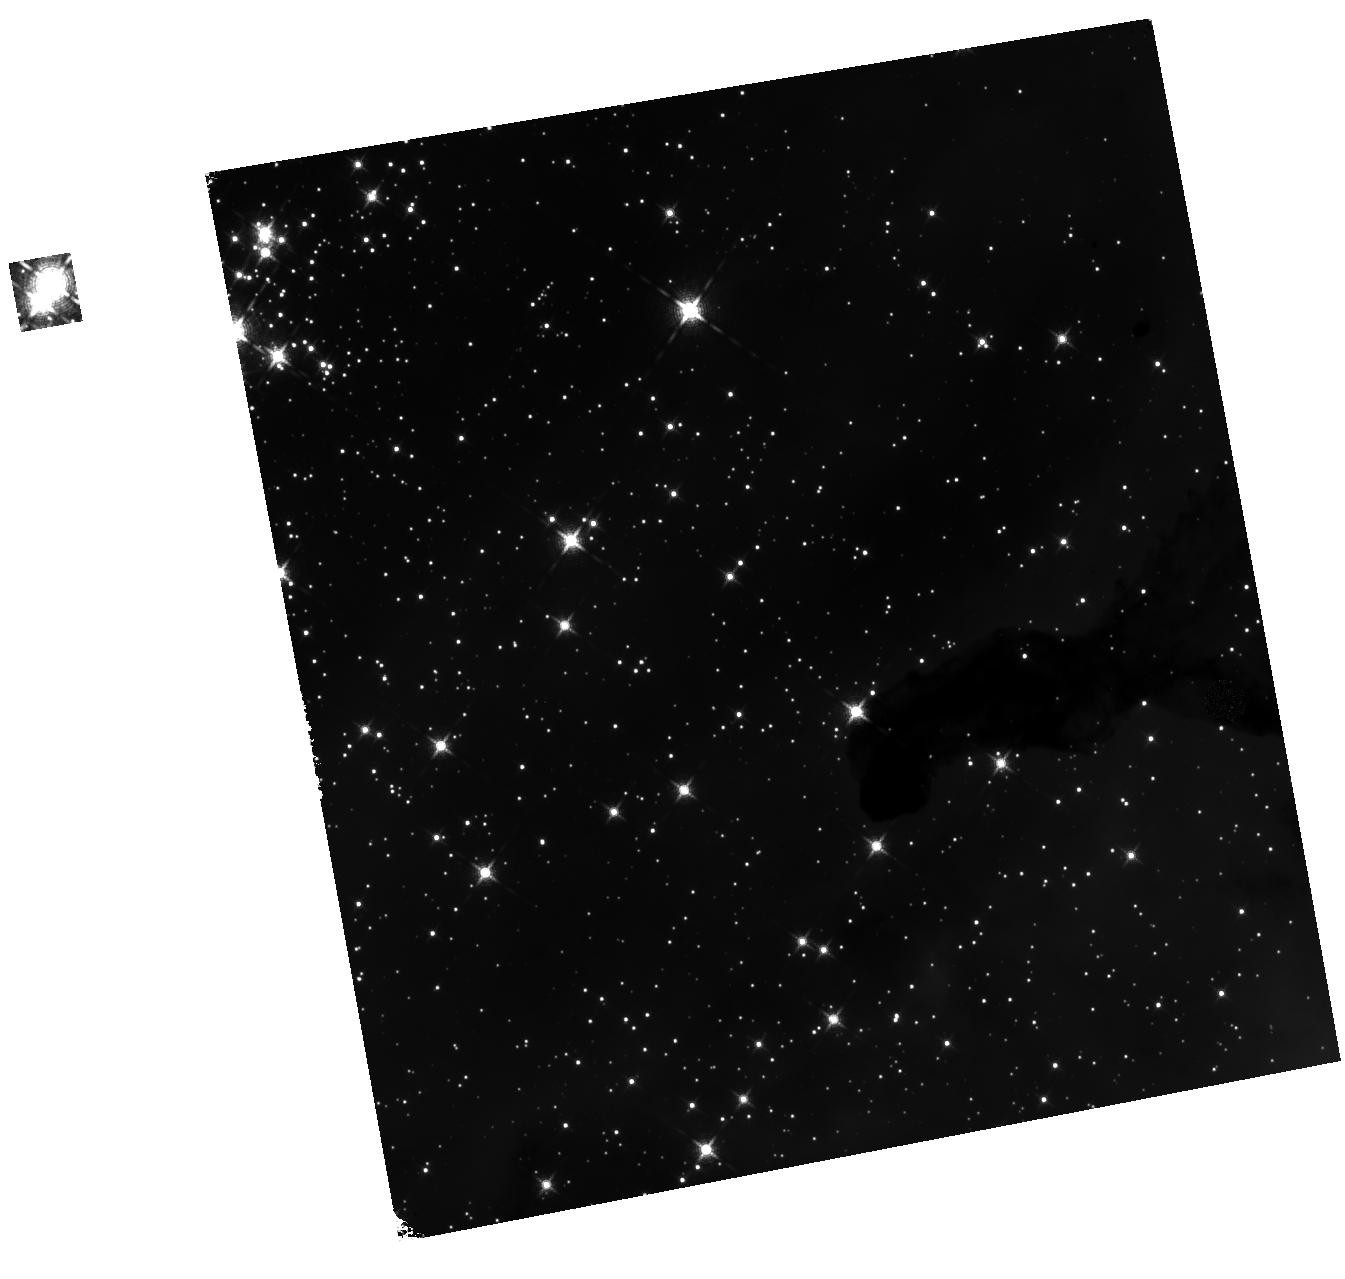
Target: TR14-MAG6. Instrument: WFC3/IR. Filter: F127M. Exposure: 8 min. Observation ID: hst_13446_01_wfc3_ir_f127m_icct01

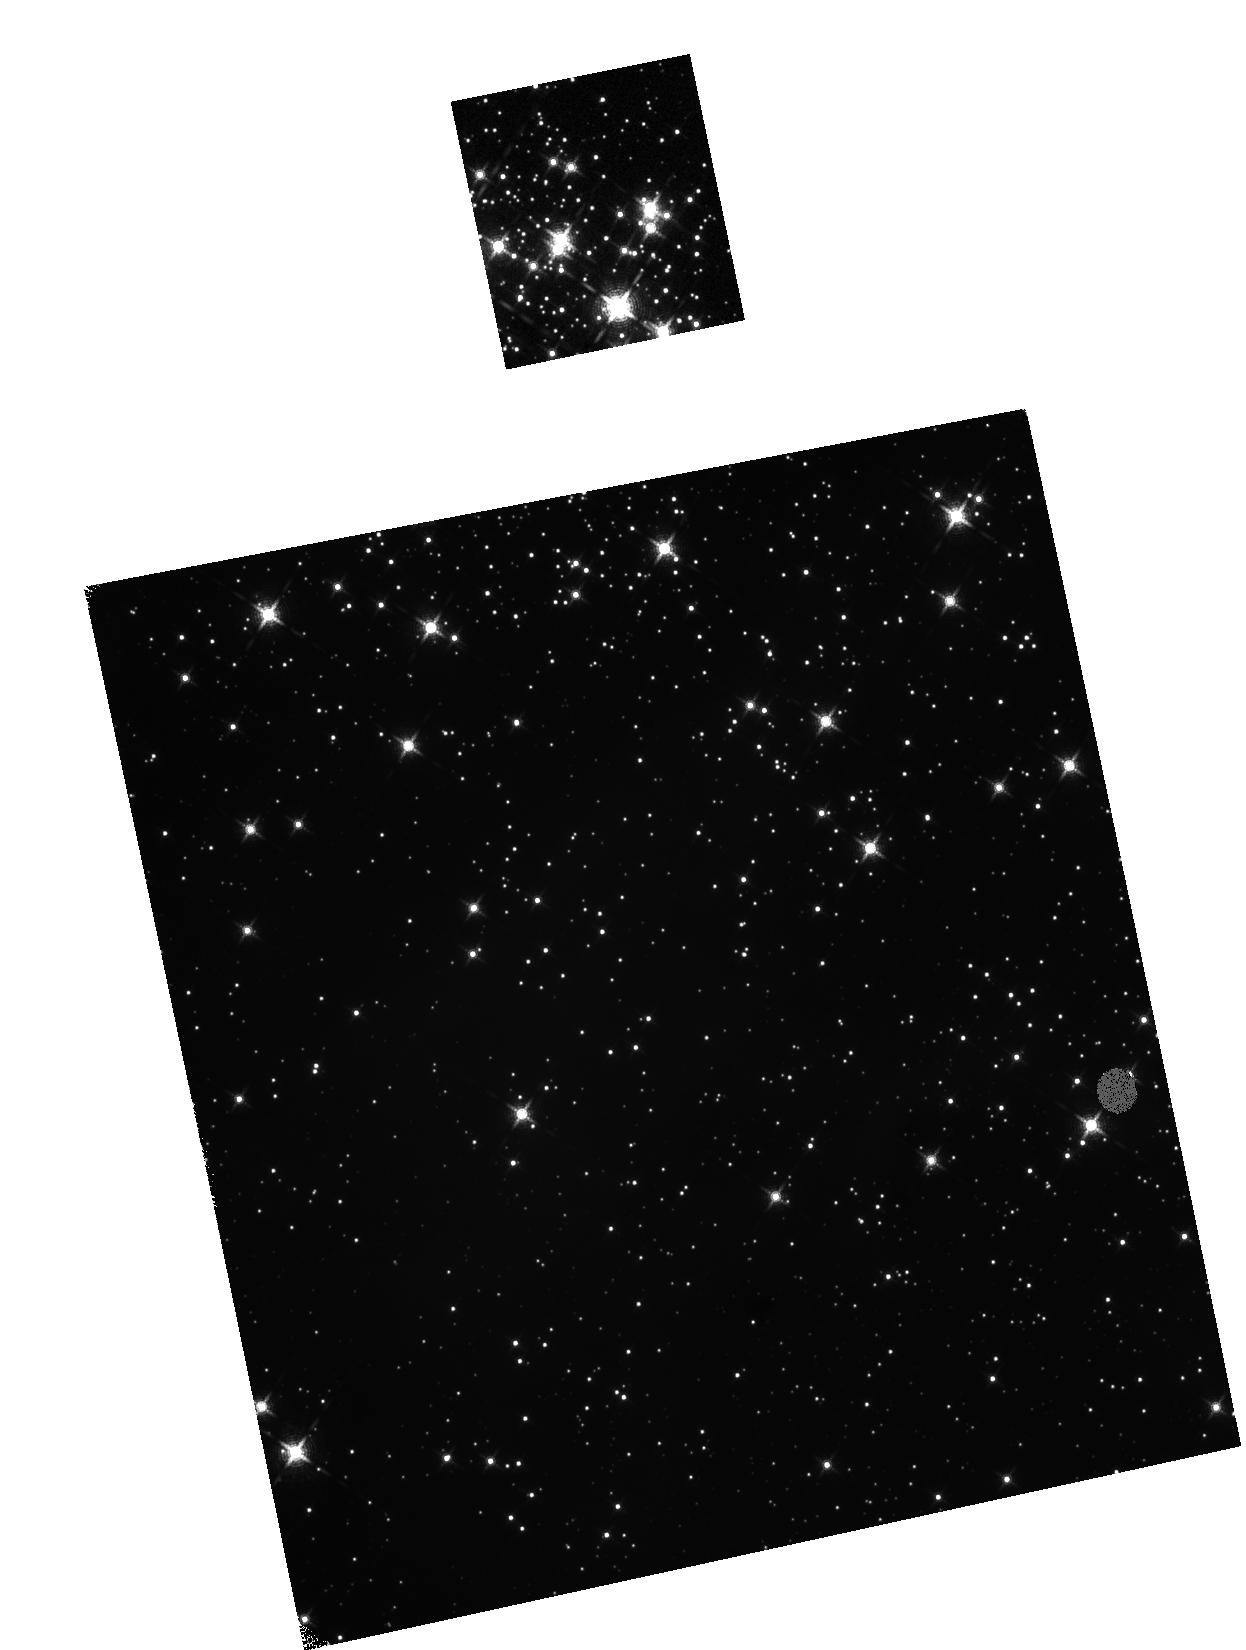
Target: TR14-MAG8. Instrument: WFC3/IR. Filter: F139M. Exposure: 8 min. Observation ID: hst_13446_04_wfc3_ir_f139m_icct04

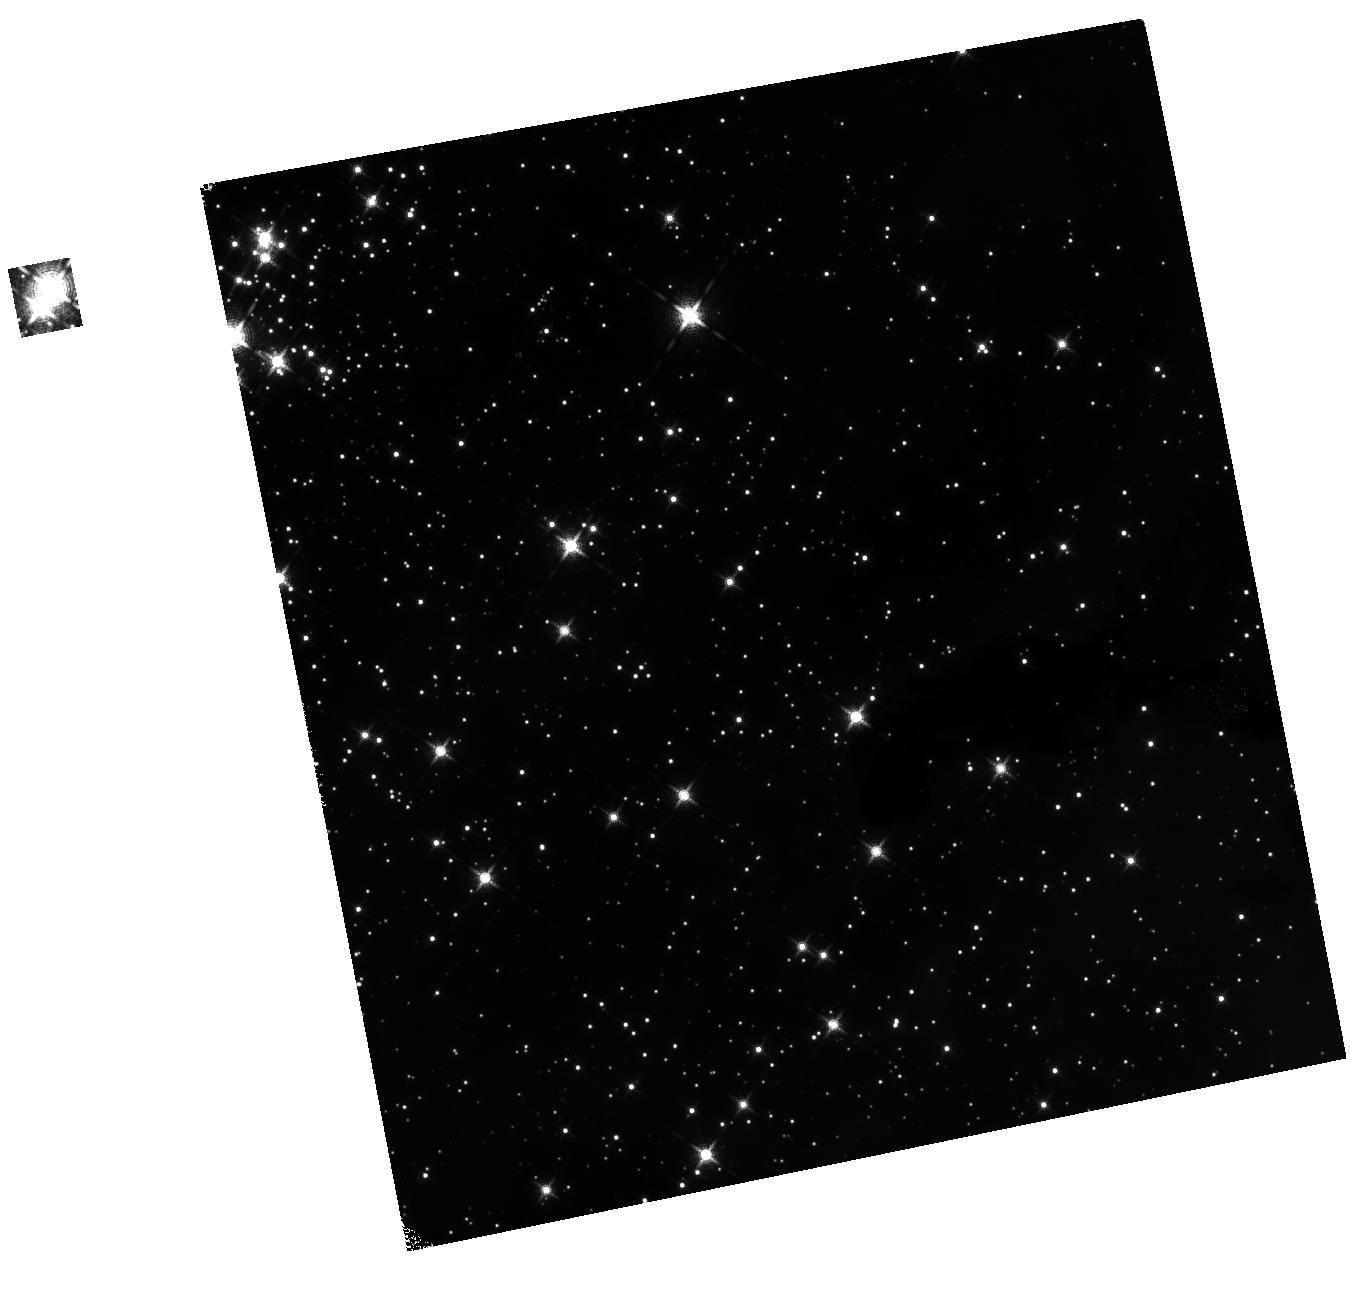
Target: TR14-MAG6. Instrument: WFC3/IR. Filter: F139M. Exposure: 8 min. Observation ID: hst_13446_03_wfc3_ir_f139m_icct03

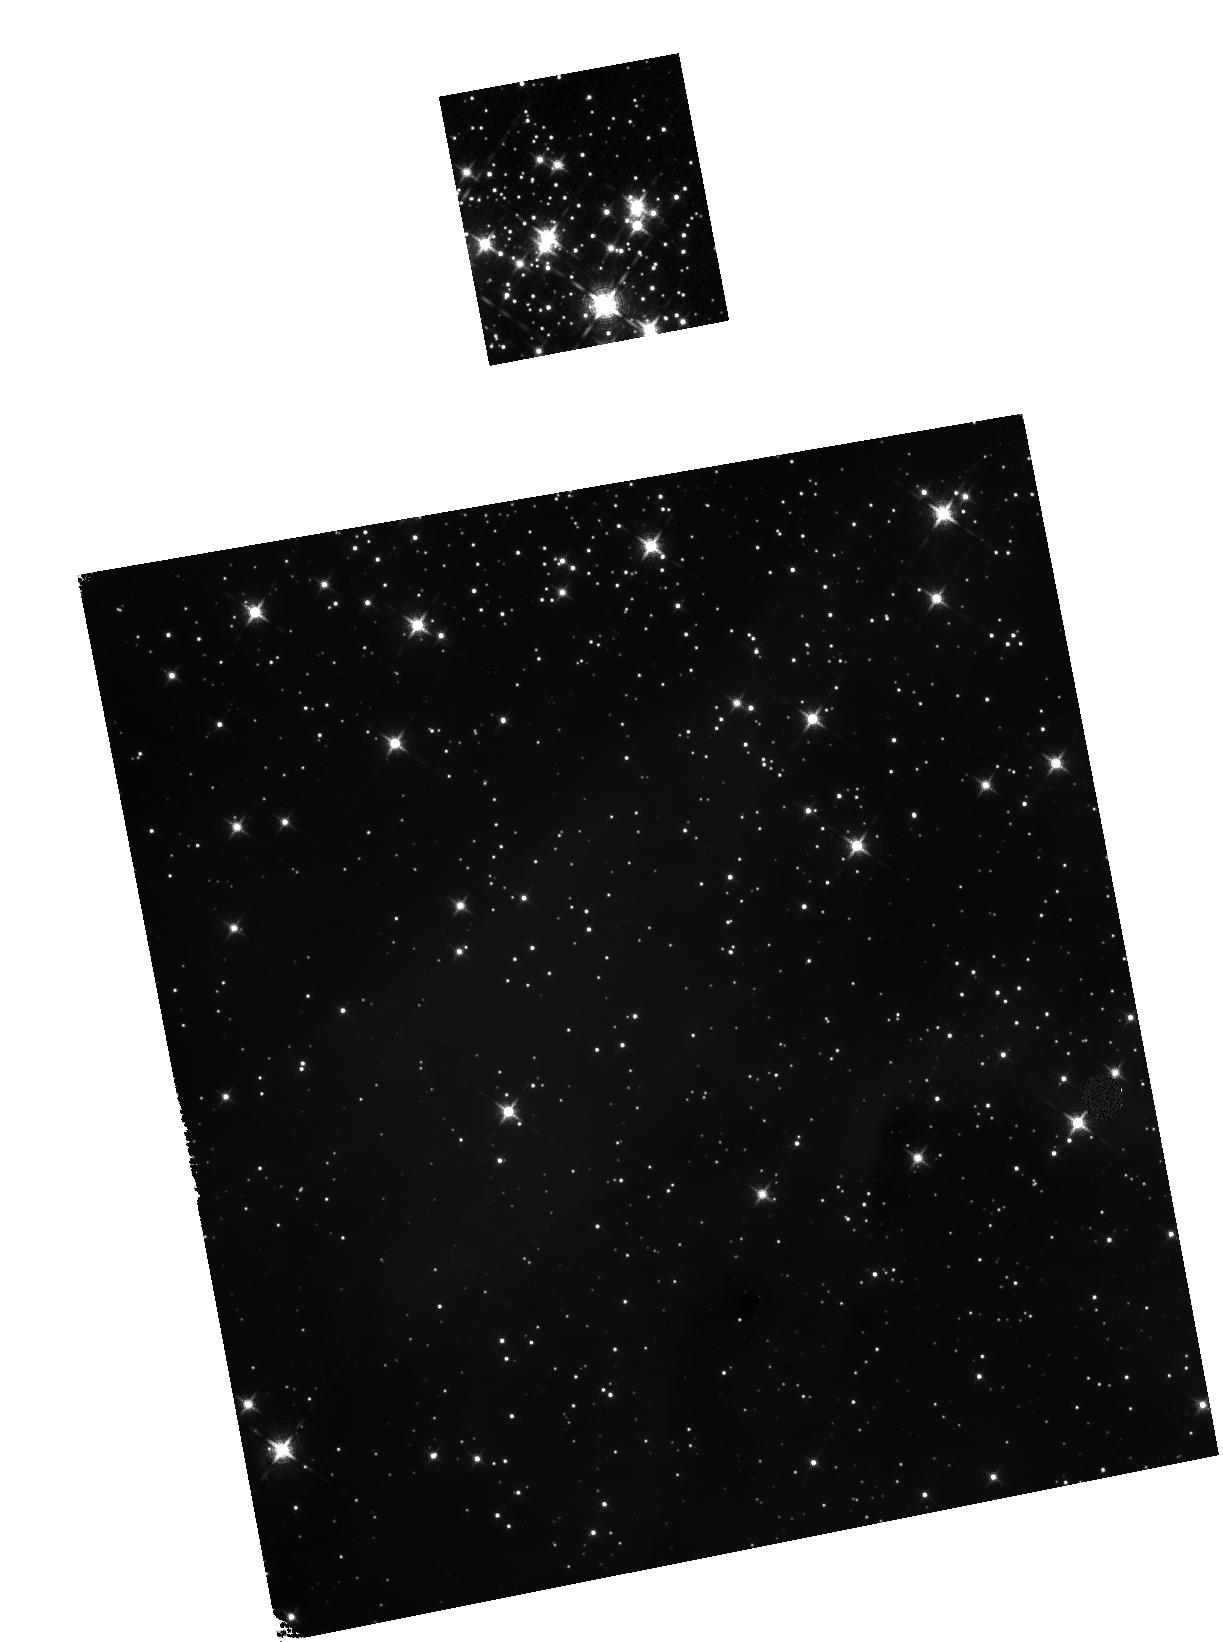
Target: TR14-MAG8. Instrument: WFC3/IR. Filter: F127M. Exposure: 8 min. Observation ID: hst_13446_02_wfc3_ir_f127m_icct02

Massive Stars and their Siblings: the Extreme End of the Companion Mass Function (PI: de Mink, Selma E.)

The gold-rush for detecting exoplanets has lead to an exponential improvement of optimization algorithms for high-contrast imaging optimized for HST. We propose to exploit these to probe the virtually unexplored population of low mass stars in the very close vicinity of young massive stars in order to I. progress our understanding of how low-mass stars form and survive under the influence of the ionizing radiation of their massive host and II. provide urgently needed constraints on competing theories of massive star formation by measuring their multiplicity. The high spatial and temporal stability of HST's point spread function is essential for the detection of very faint companions down to sub-arcsecond separations even in crowded regions at contrast up to delta-mag ~ 10, i.e. flux ratios up to 10, 000. Furthermore the characterization of the low mass companions calls for wavelength bands largely affected by absorption by H2O in the earth's atmosphere. To achieve this goal we propose to use WFC3/IR to observe two adjacent fields in the center of the very young, nearby star cluster Trumpler 14, which harbors a rich population of massive stars.